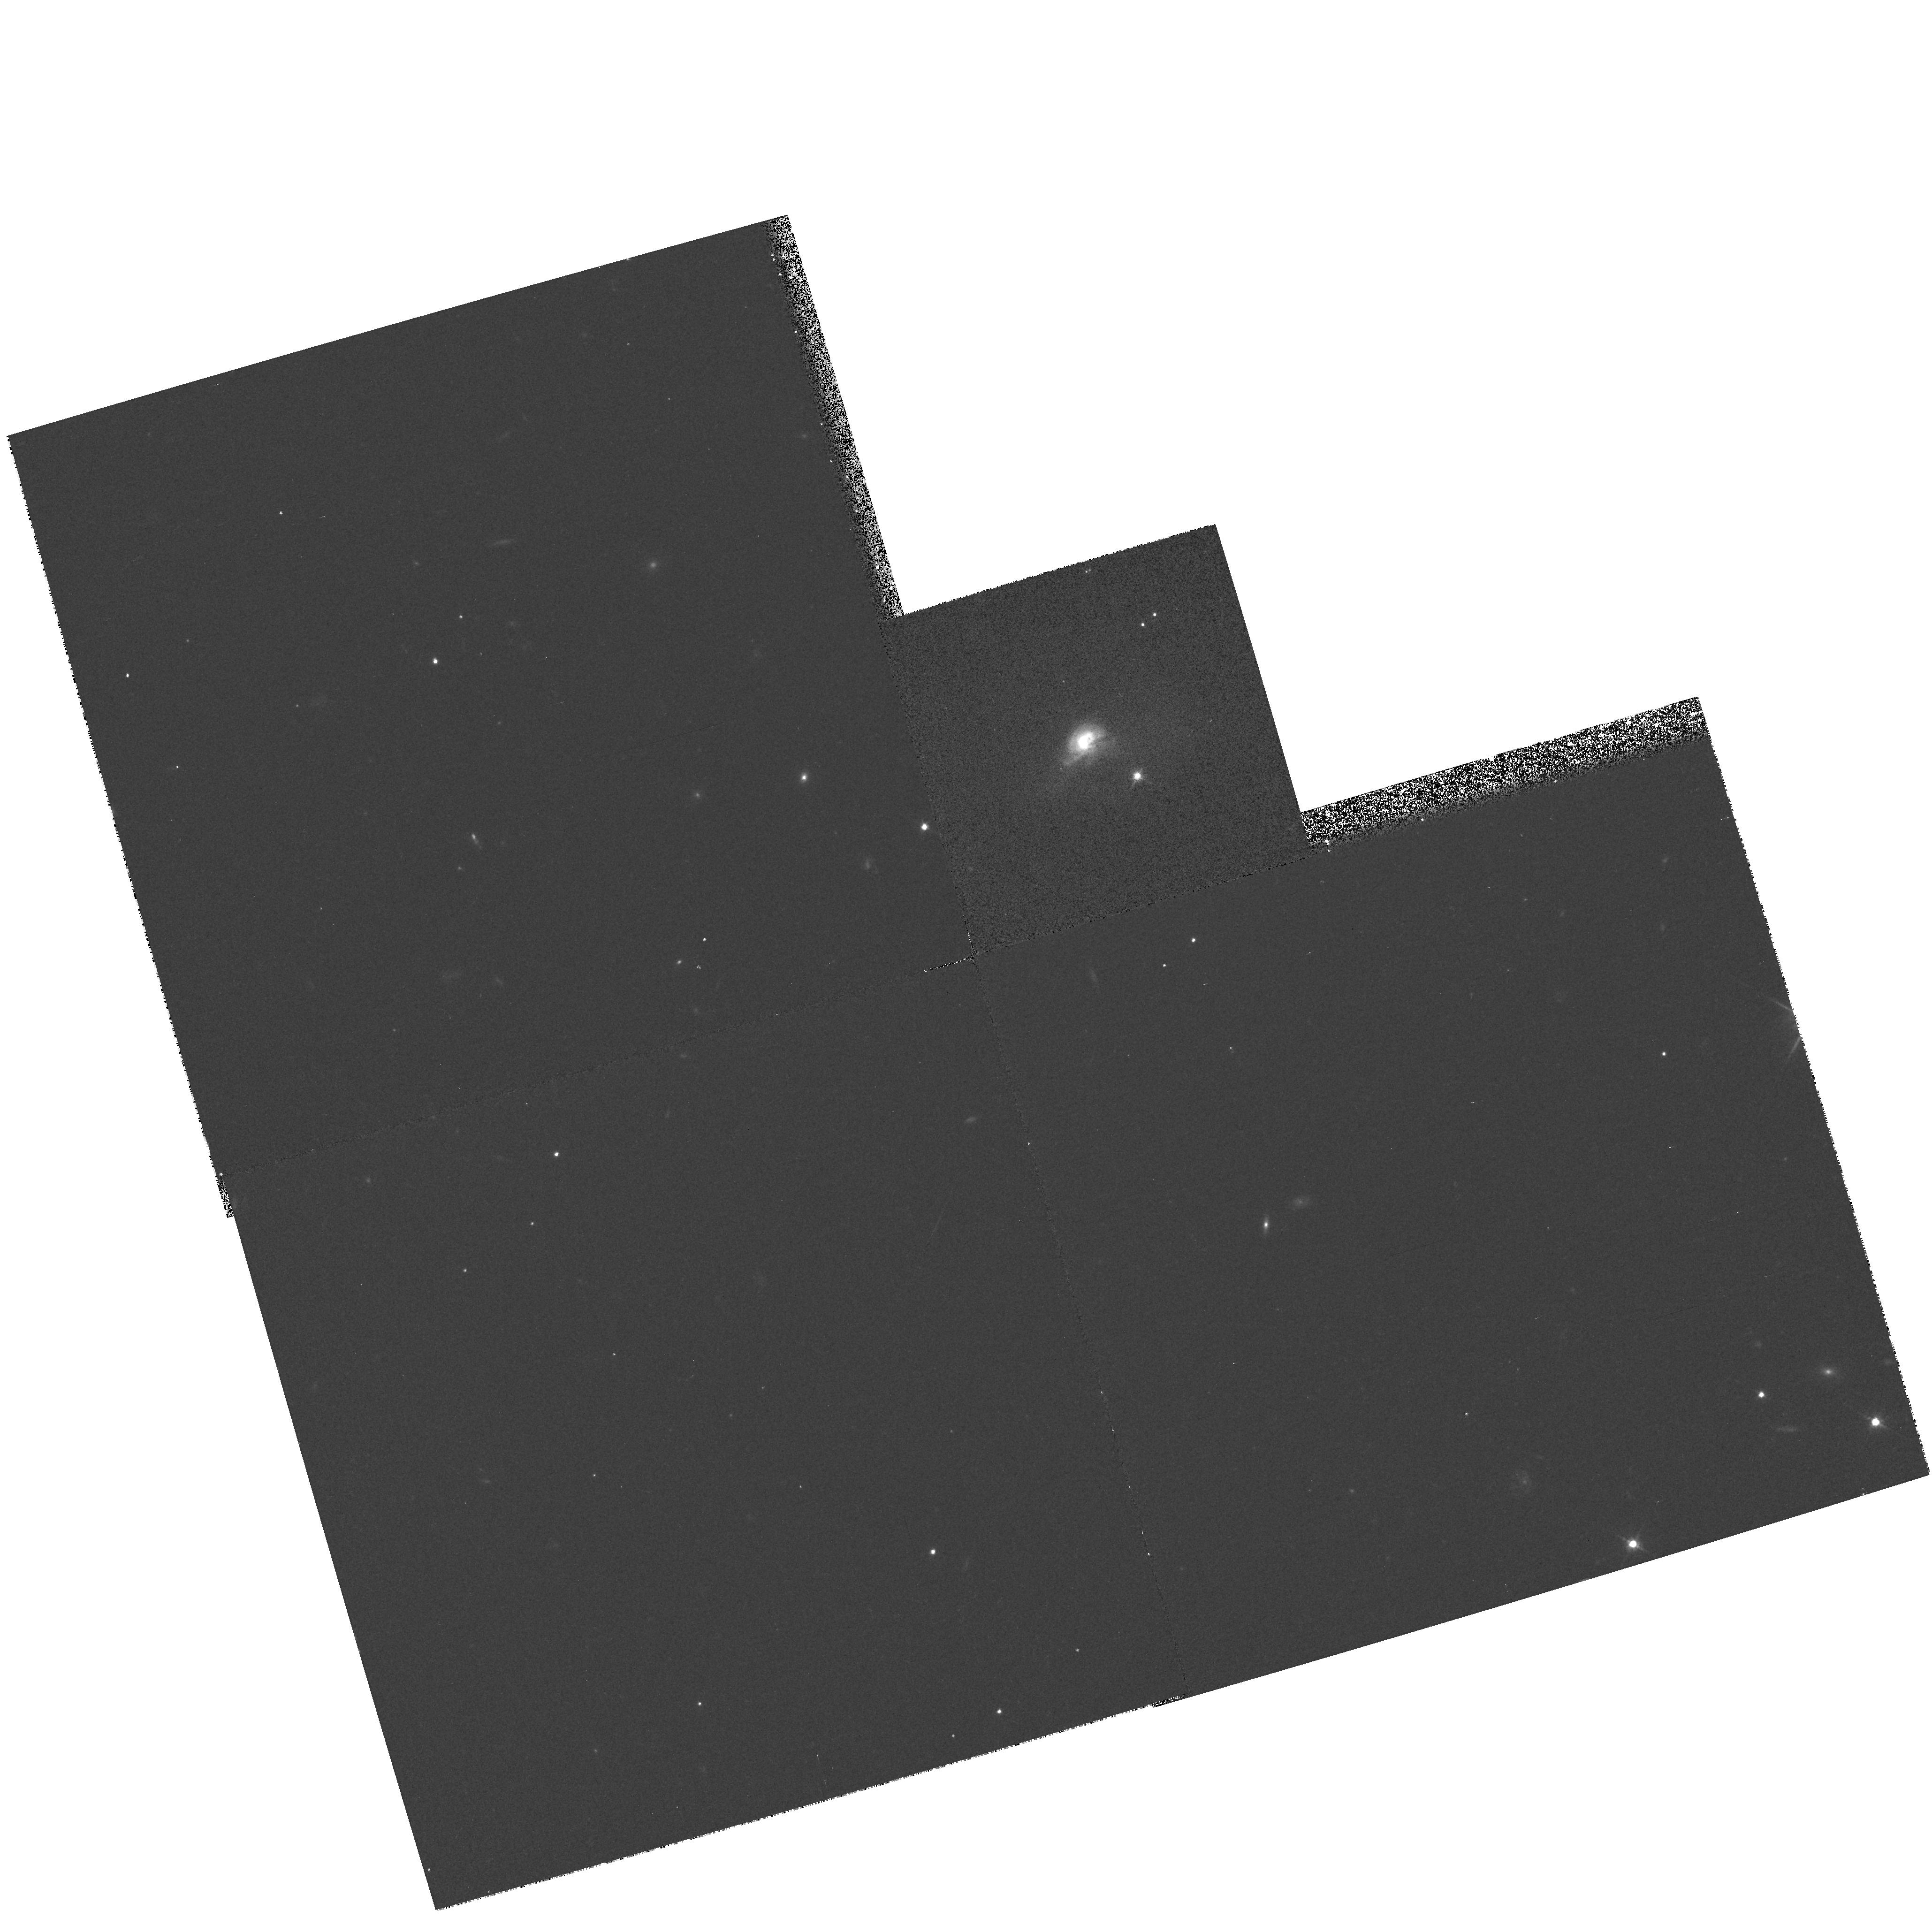
Target: GAL-1717+547
Instrument: WFPC2/PC
Filter: F702W
Exposure: 7 min
Observation ID: hst_6360_05_wfpc2_pc_f702w_u36305

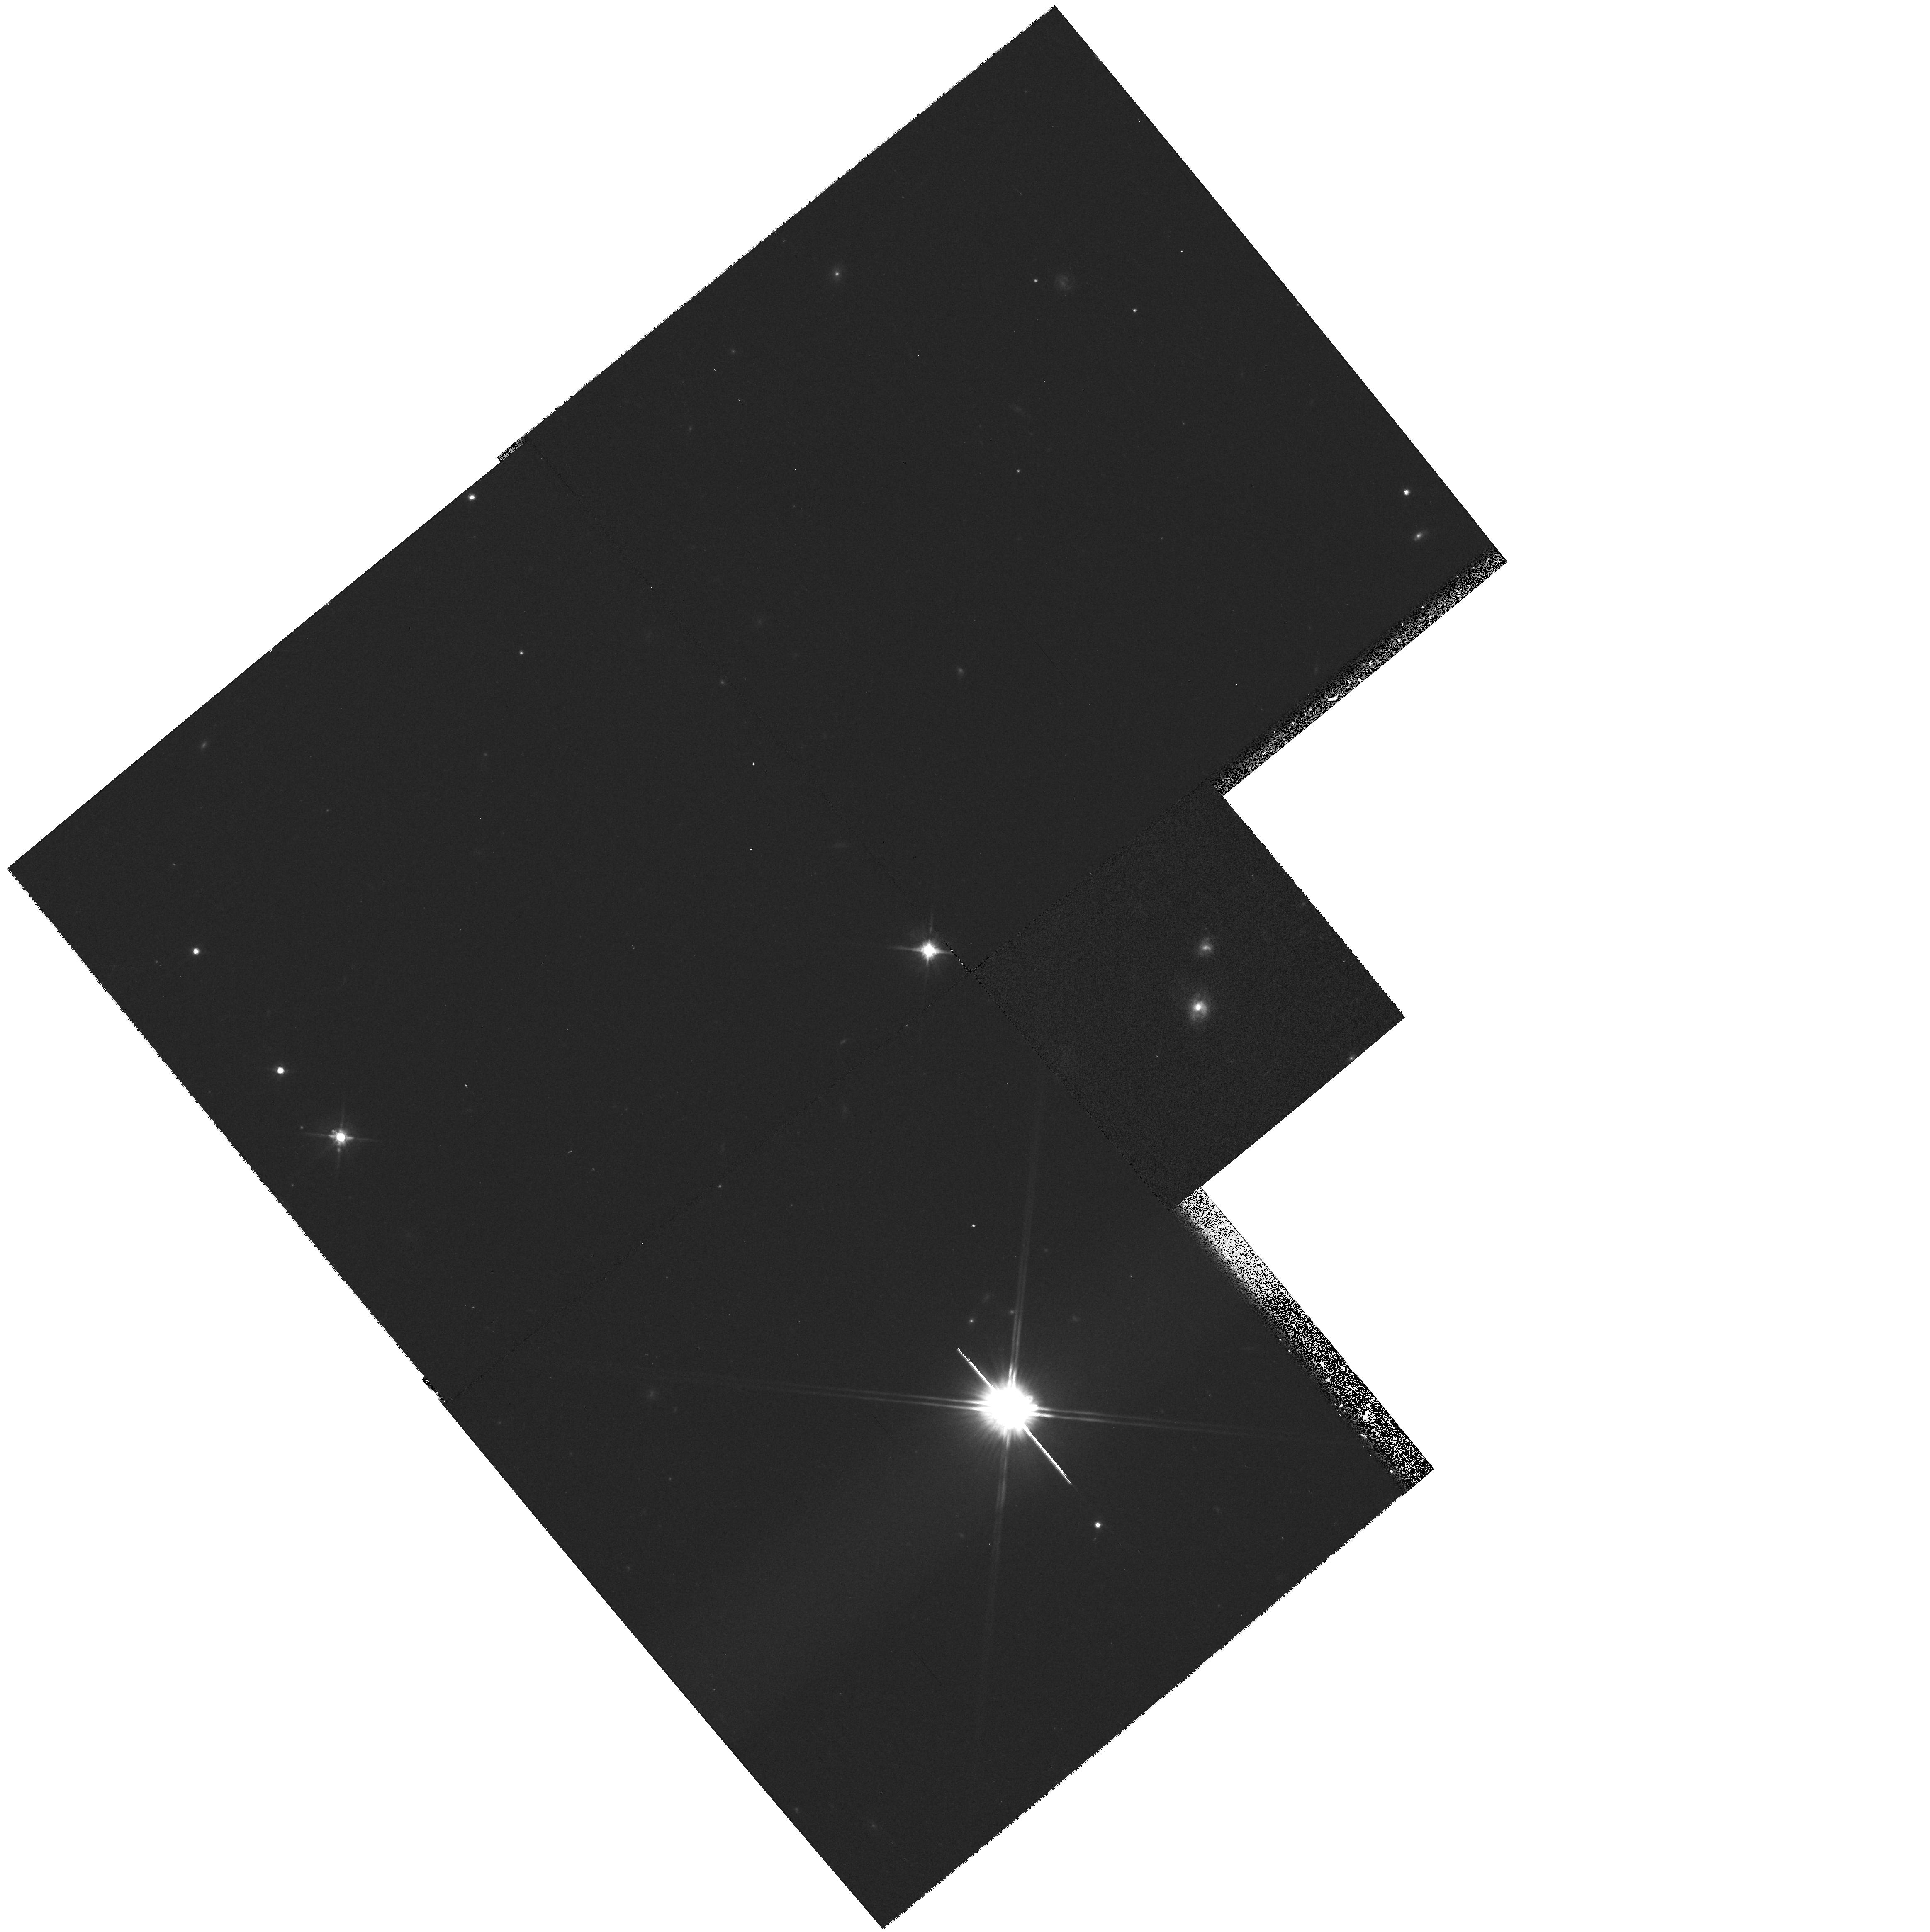
Target: GAL-2152-289
Instrument: WFPC2/PC
Filter: F702W
Exposure: 7 min
Observation ID: hst_6360_08_wfpc2_pc_f702w_u36308

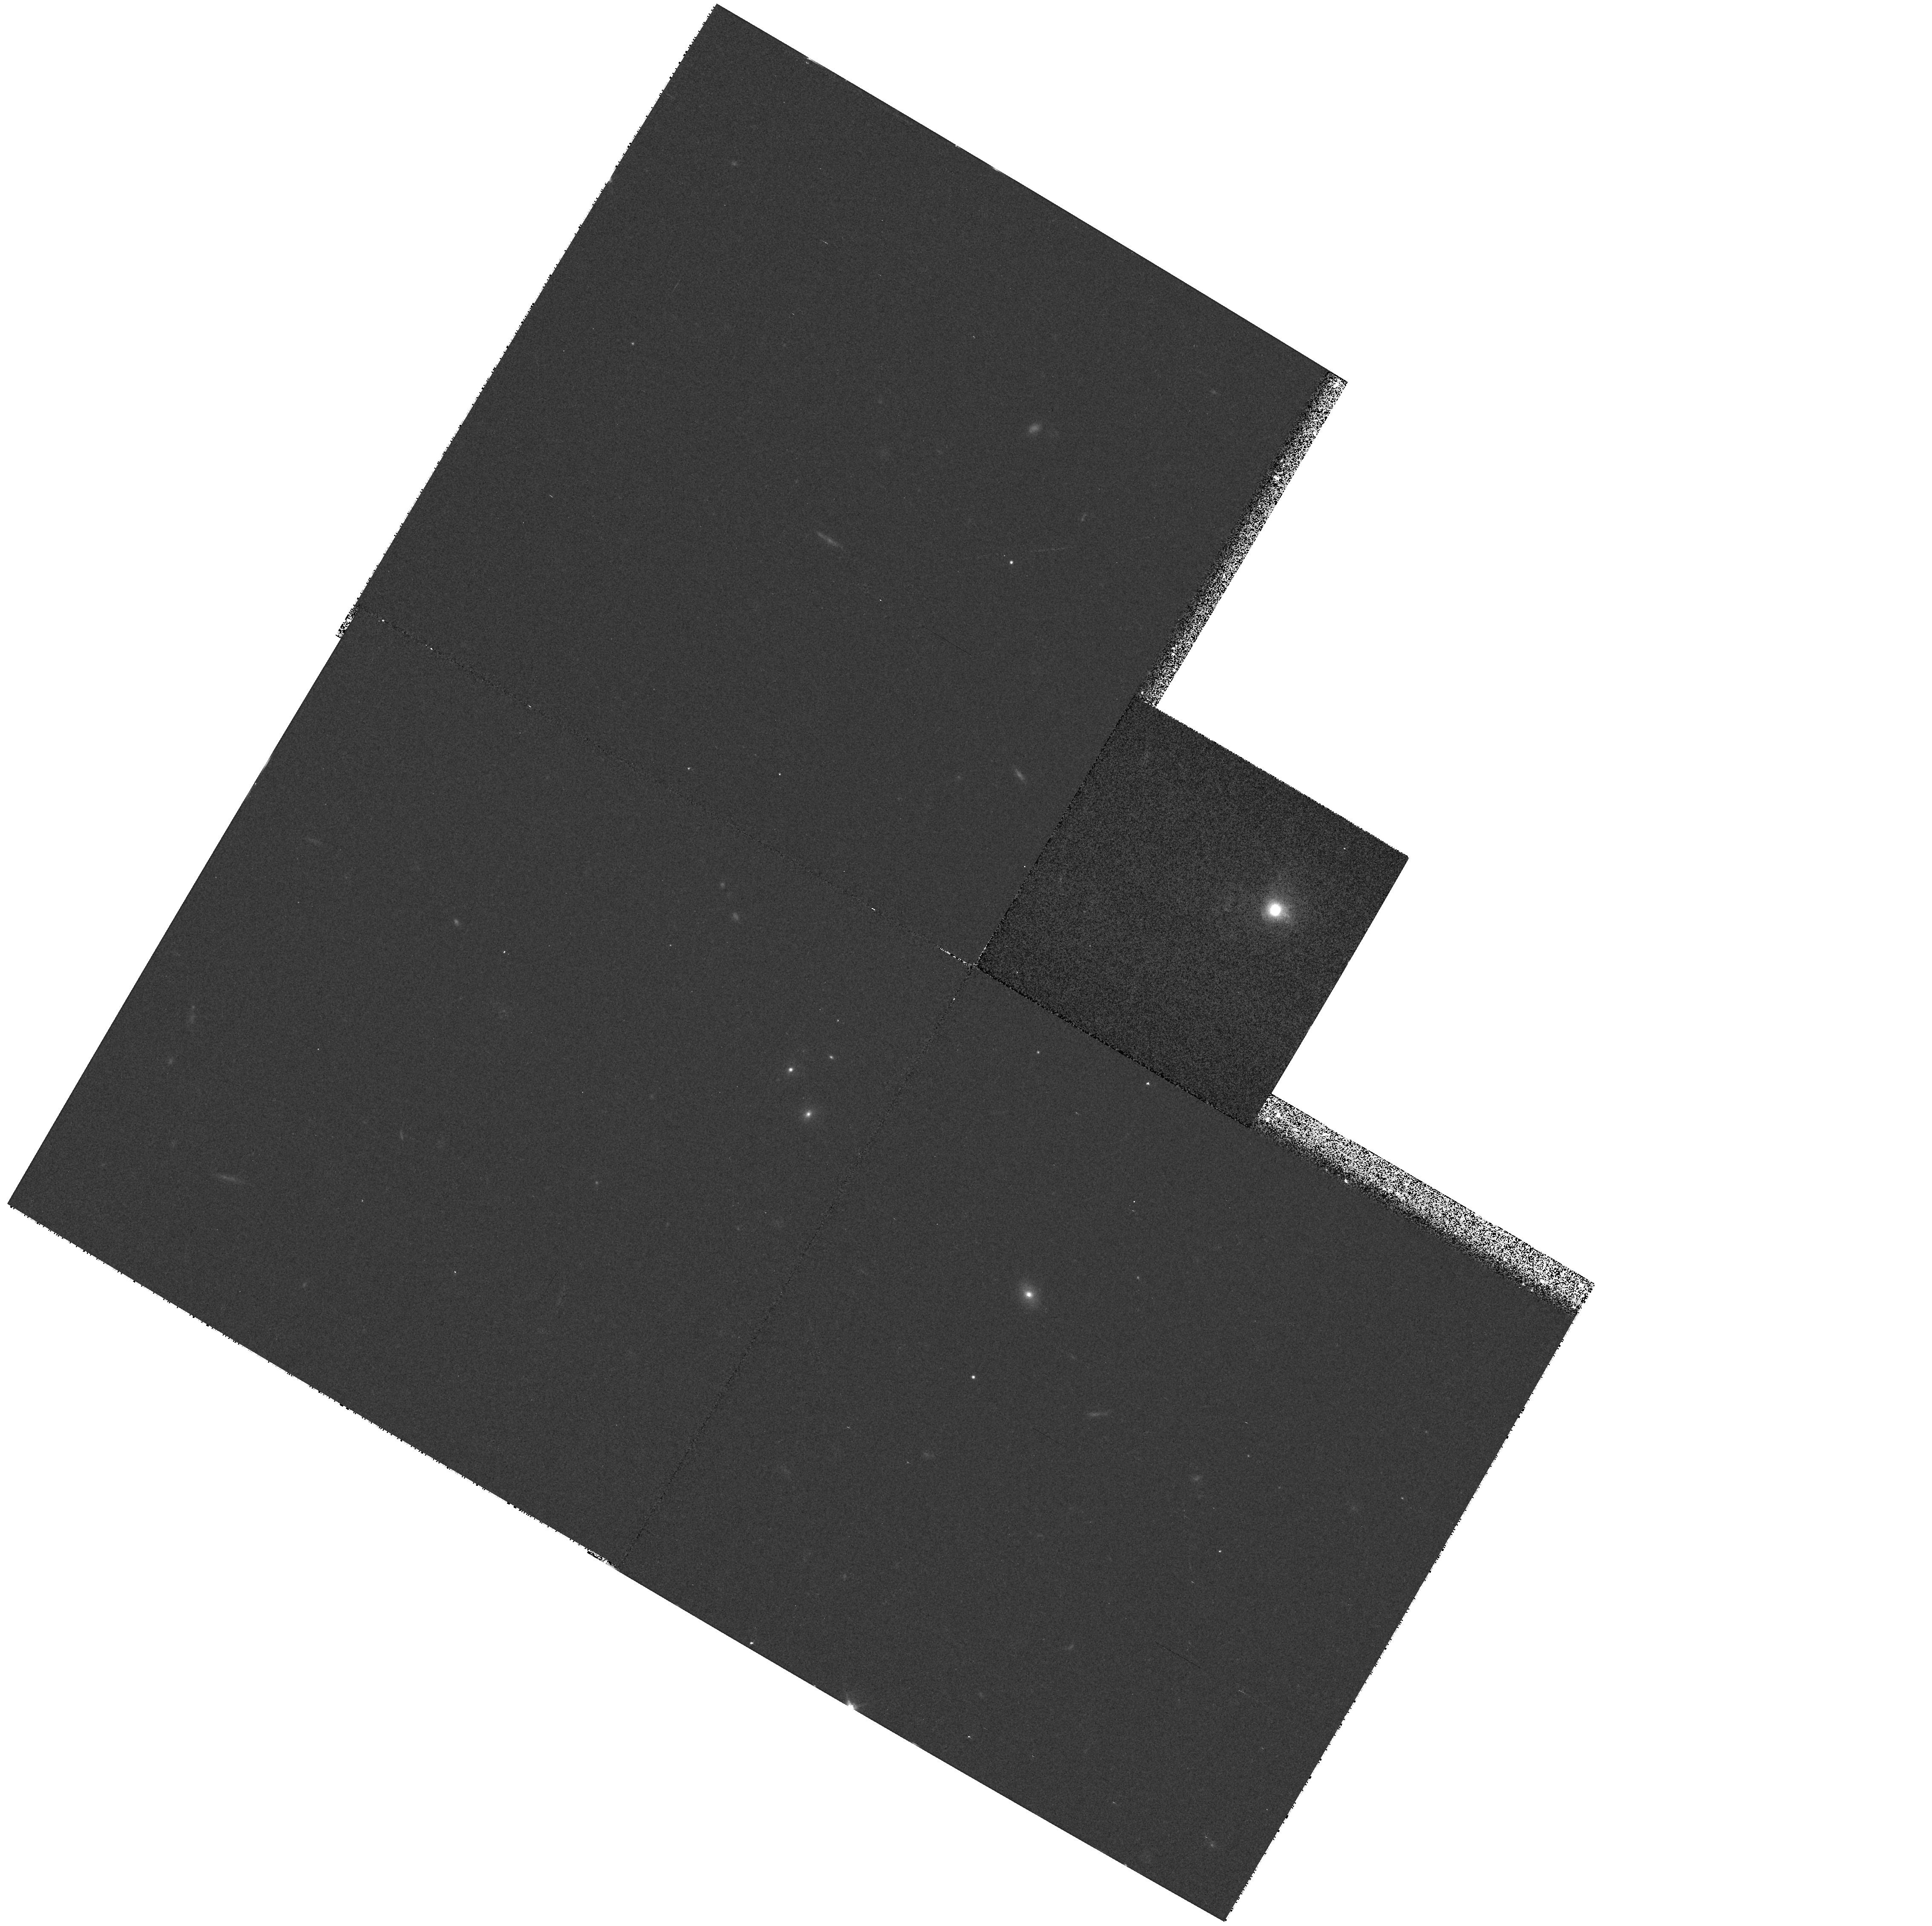
Target: GAL-1041+118
Instrument: WFPC2/PC
Filter: F702W
Exposure: 7 min
Observation ID: hst_6360_03_wfpc2_pc_f702w_u36303

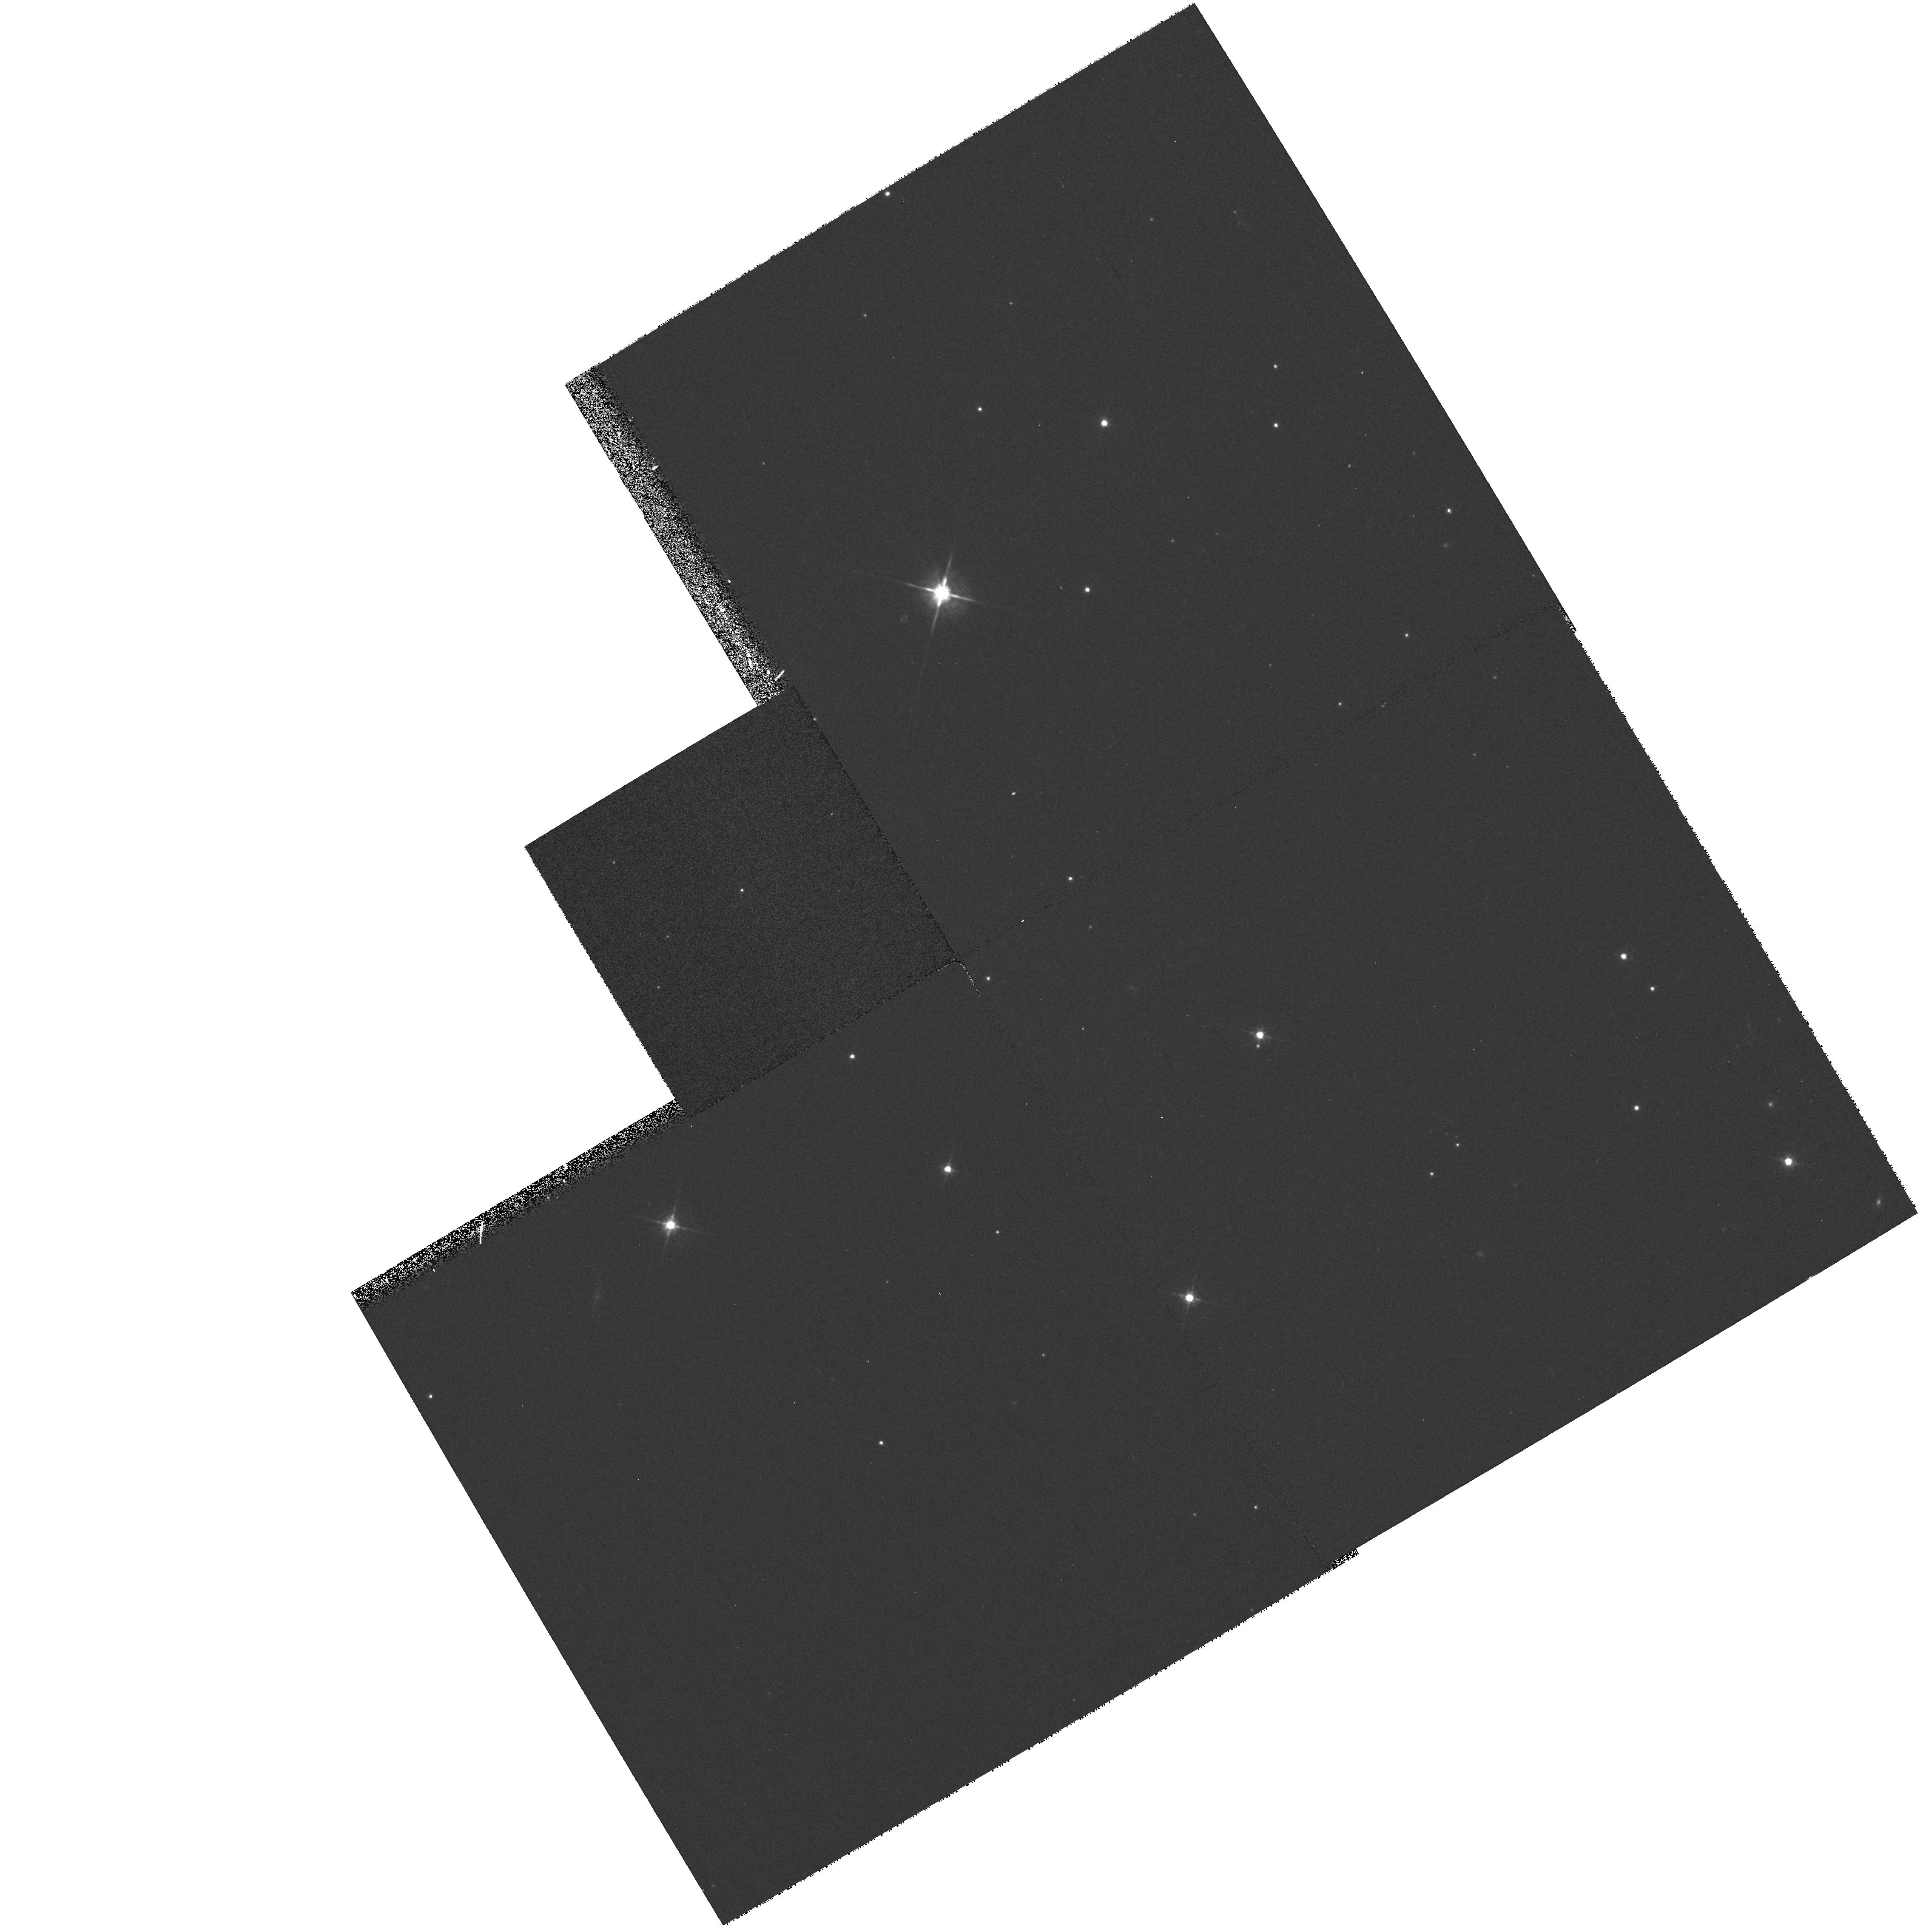
Target: GAL-0514+071
Instrument: WFPC2/PC
Filter: F702W
Exposure: 7 min
Observation ID: hst_6360_12_wfpc2_pc_f702w_u36312

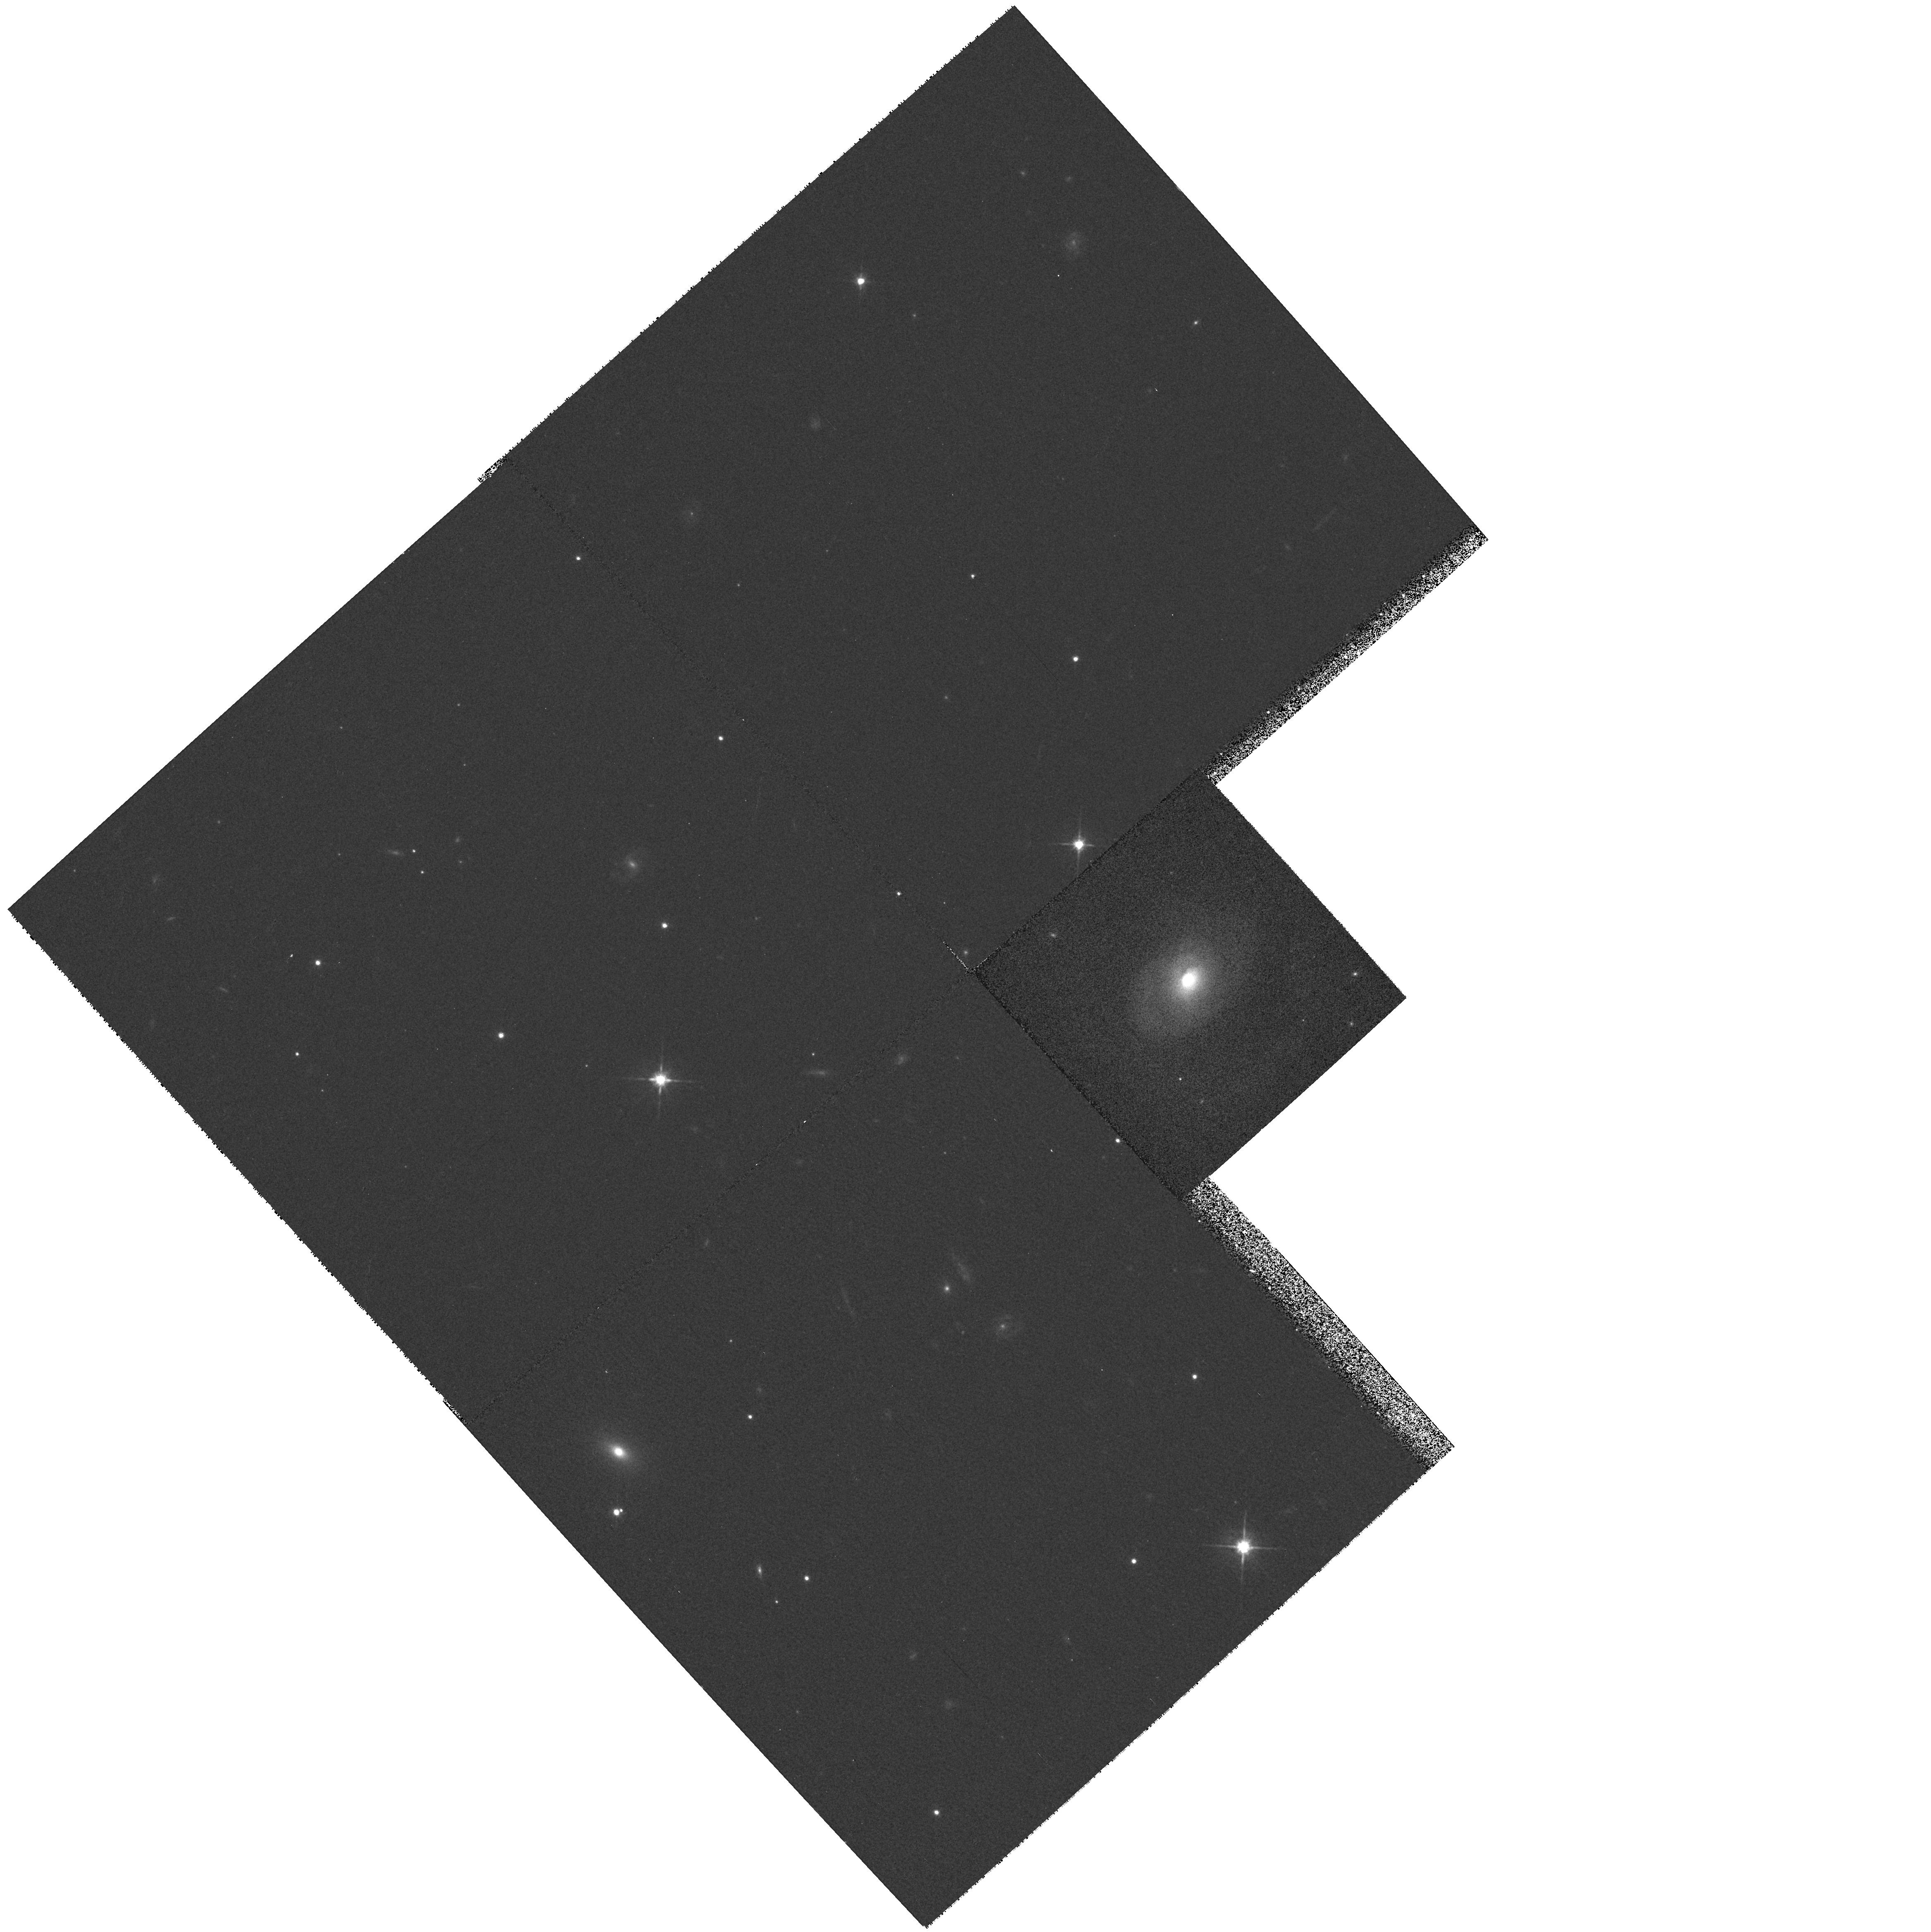
Target: GAL-2130-074
Instrument: WFPC2/PC
Filter: F702W
Exposure: 7 min
Observation ID: hst_6360_07_wfpc2_pc_f702w_u36307

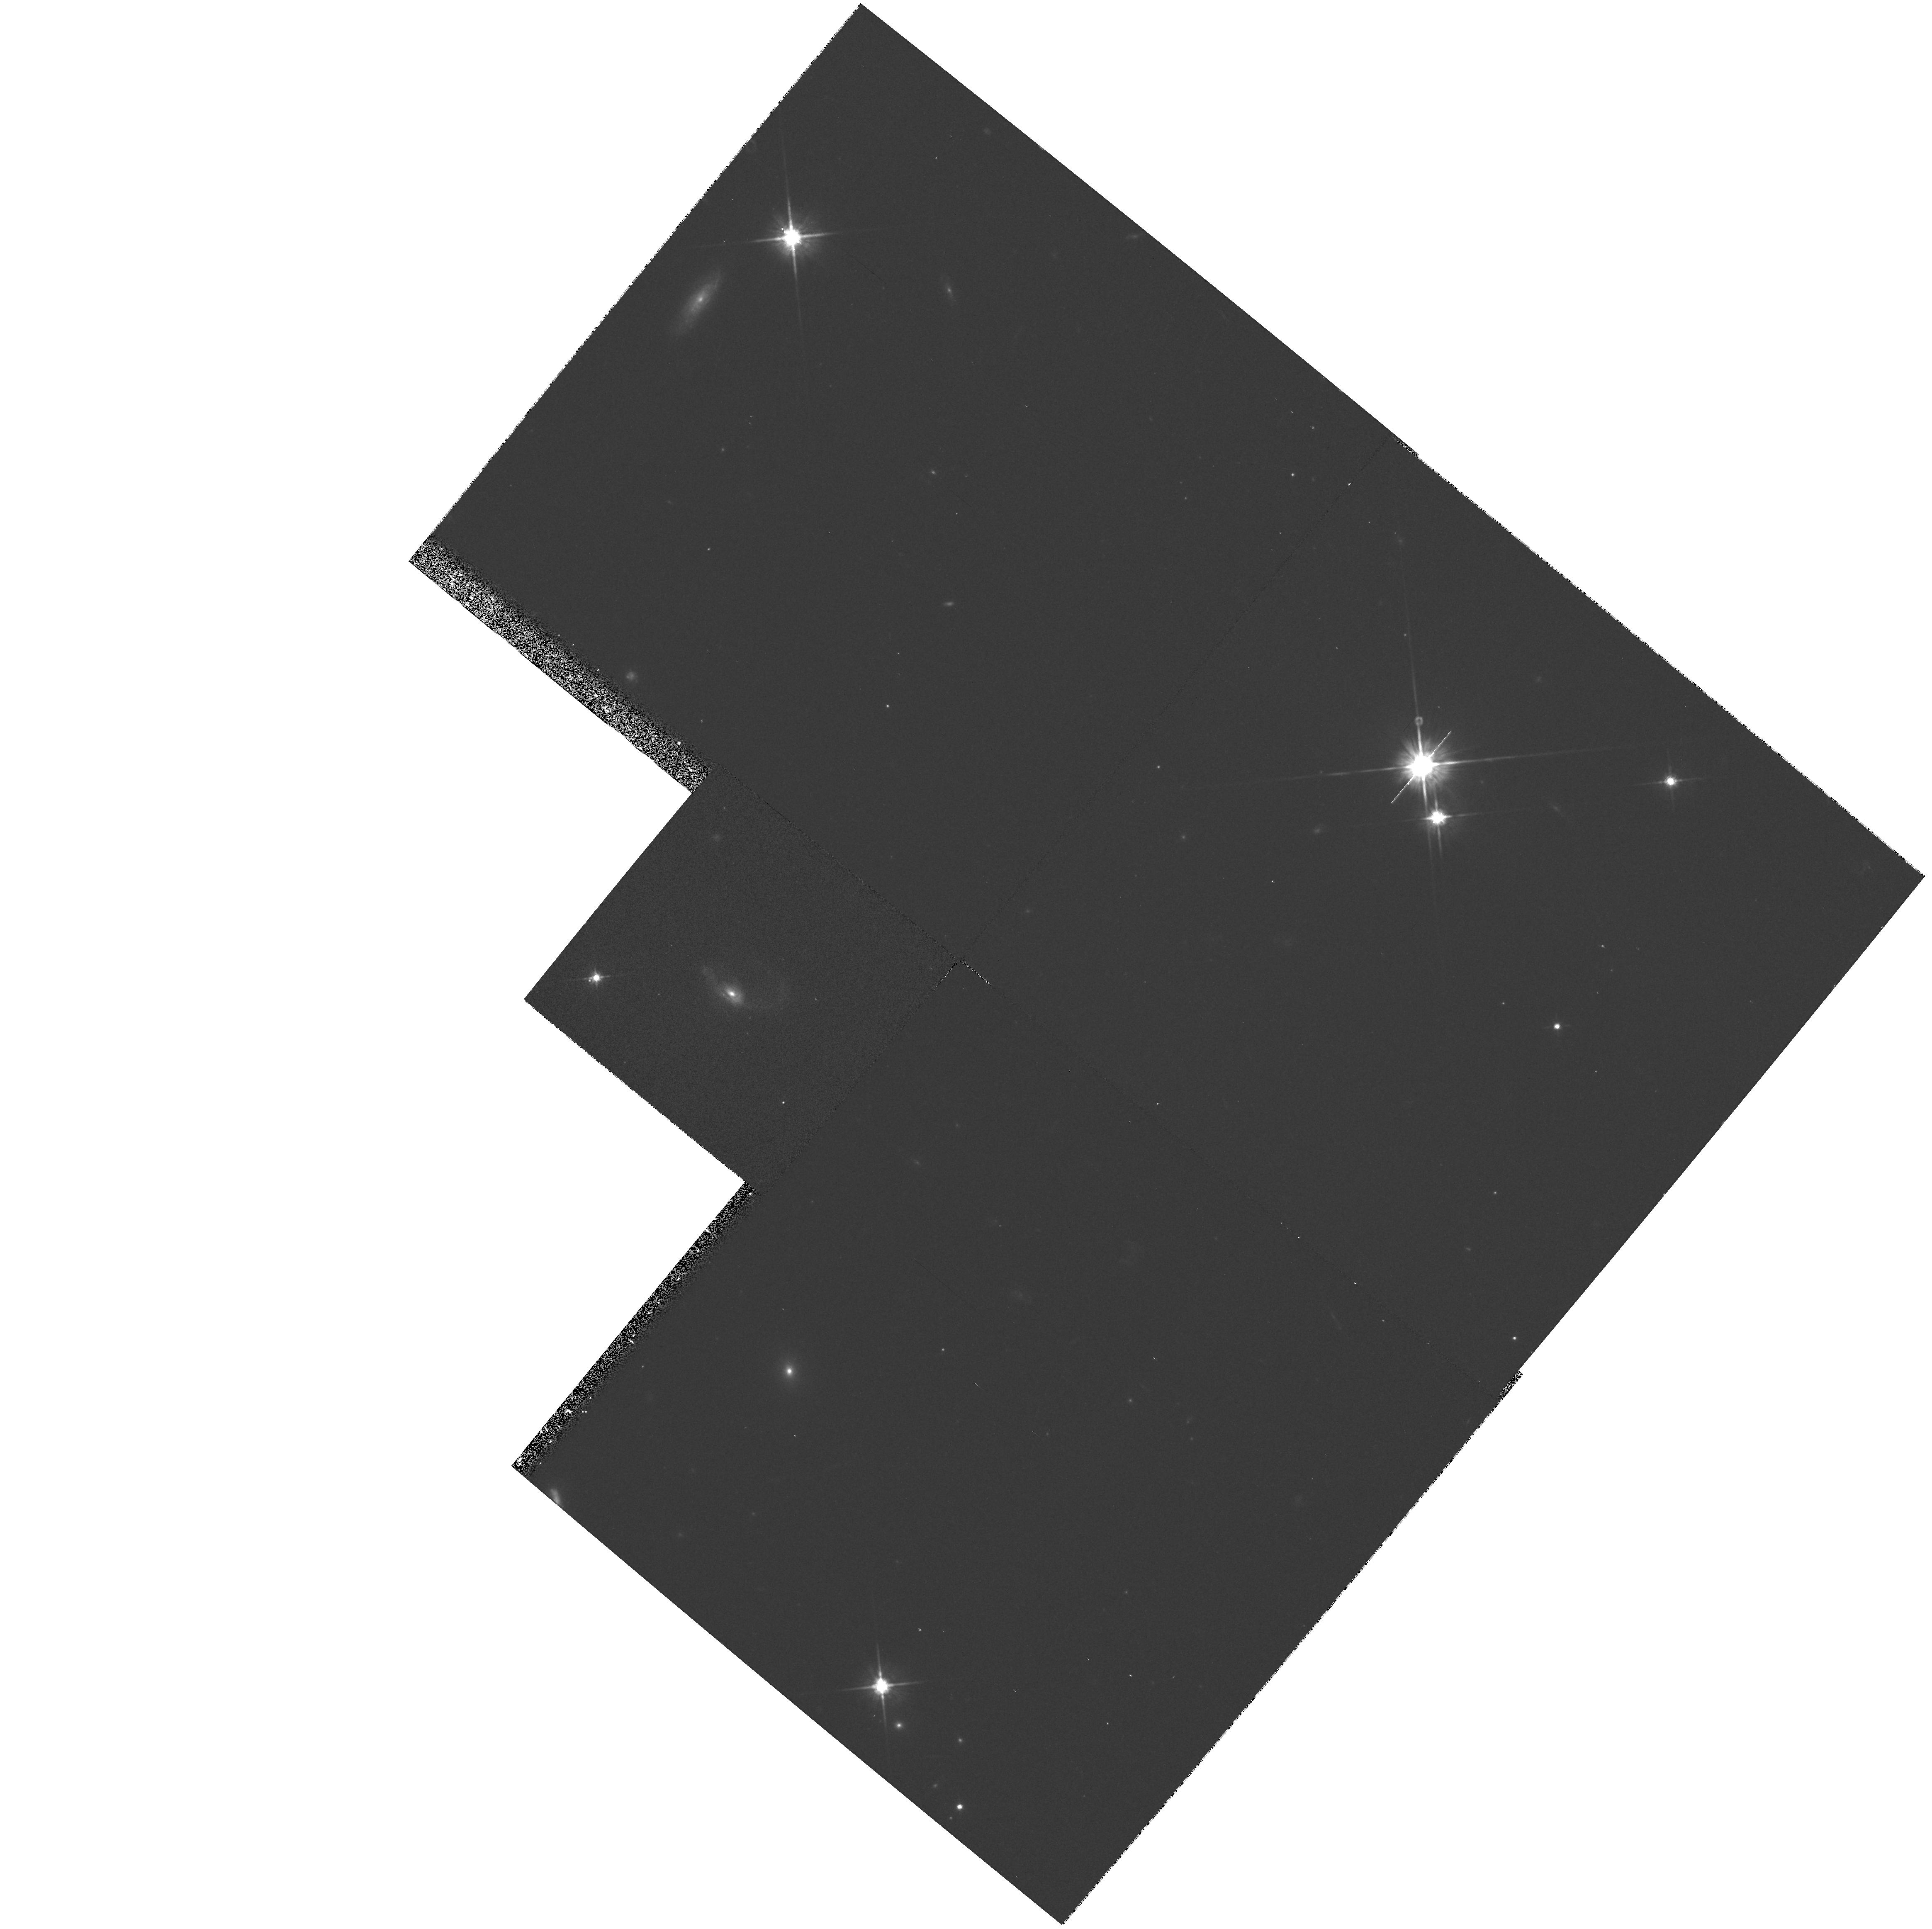
Target: GAL-1450+066
Instrument: WFPC2/PC
Filter: F702W
Exposure: 7 min
Observation ID: hst_6360_04_wfpc2_pc_f702w_u36304

A SNAPSHOT Survey of Radio-Loud IRAS Galaxies (PI: Stanford, Spencer Adam)

We propose to obtain WFPC2 SNAPSHOT observations of an unique sample of radio-loud IRAS galaxies to investigate the role of galaxy mergers and starbursts in the triggering or fuelling of radio AGN. Ground-based observations have shown that our sample contains a significant class of compact objects which are intermediate between ultraluminous starburst galaxies and quasars in their luminosities and spectroscopic properties. These post-starburst AGN (PSAGN) are characterized by both strong Balmer absorption lines and high-ionization emission lines. Therefore this sample is well suited to studying the elusive missing link between starburst galaxies and AGN. The superior spatial resolution of HST will be used to discern high surface brightness structures in the PSAGN to determine the incidence, scale sizes, morphologies and luminosities of double galaxy nuclei, `hotspot' HII regions in stellar bars, circumnuclear disks, rings, and tidal arms. The images also should reveal any optical features associated with extended radio source components such as aligned optical knots or jets. The snapshot data will become publicly available immediately.